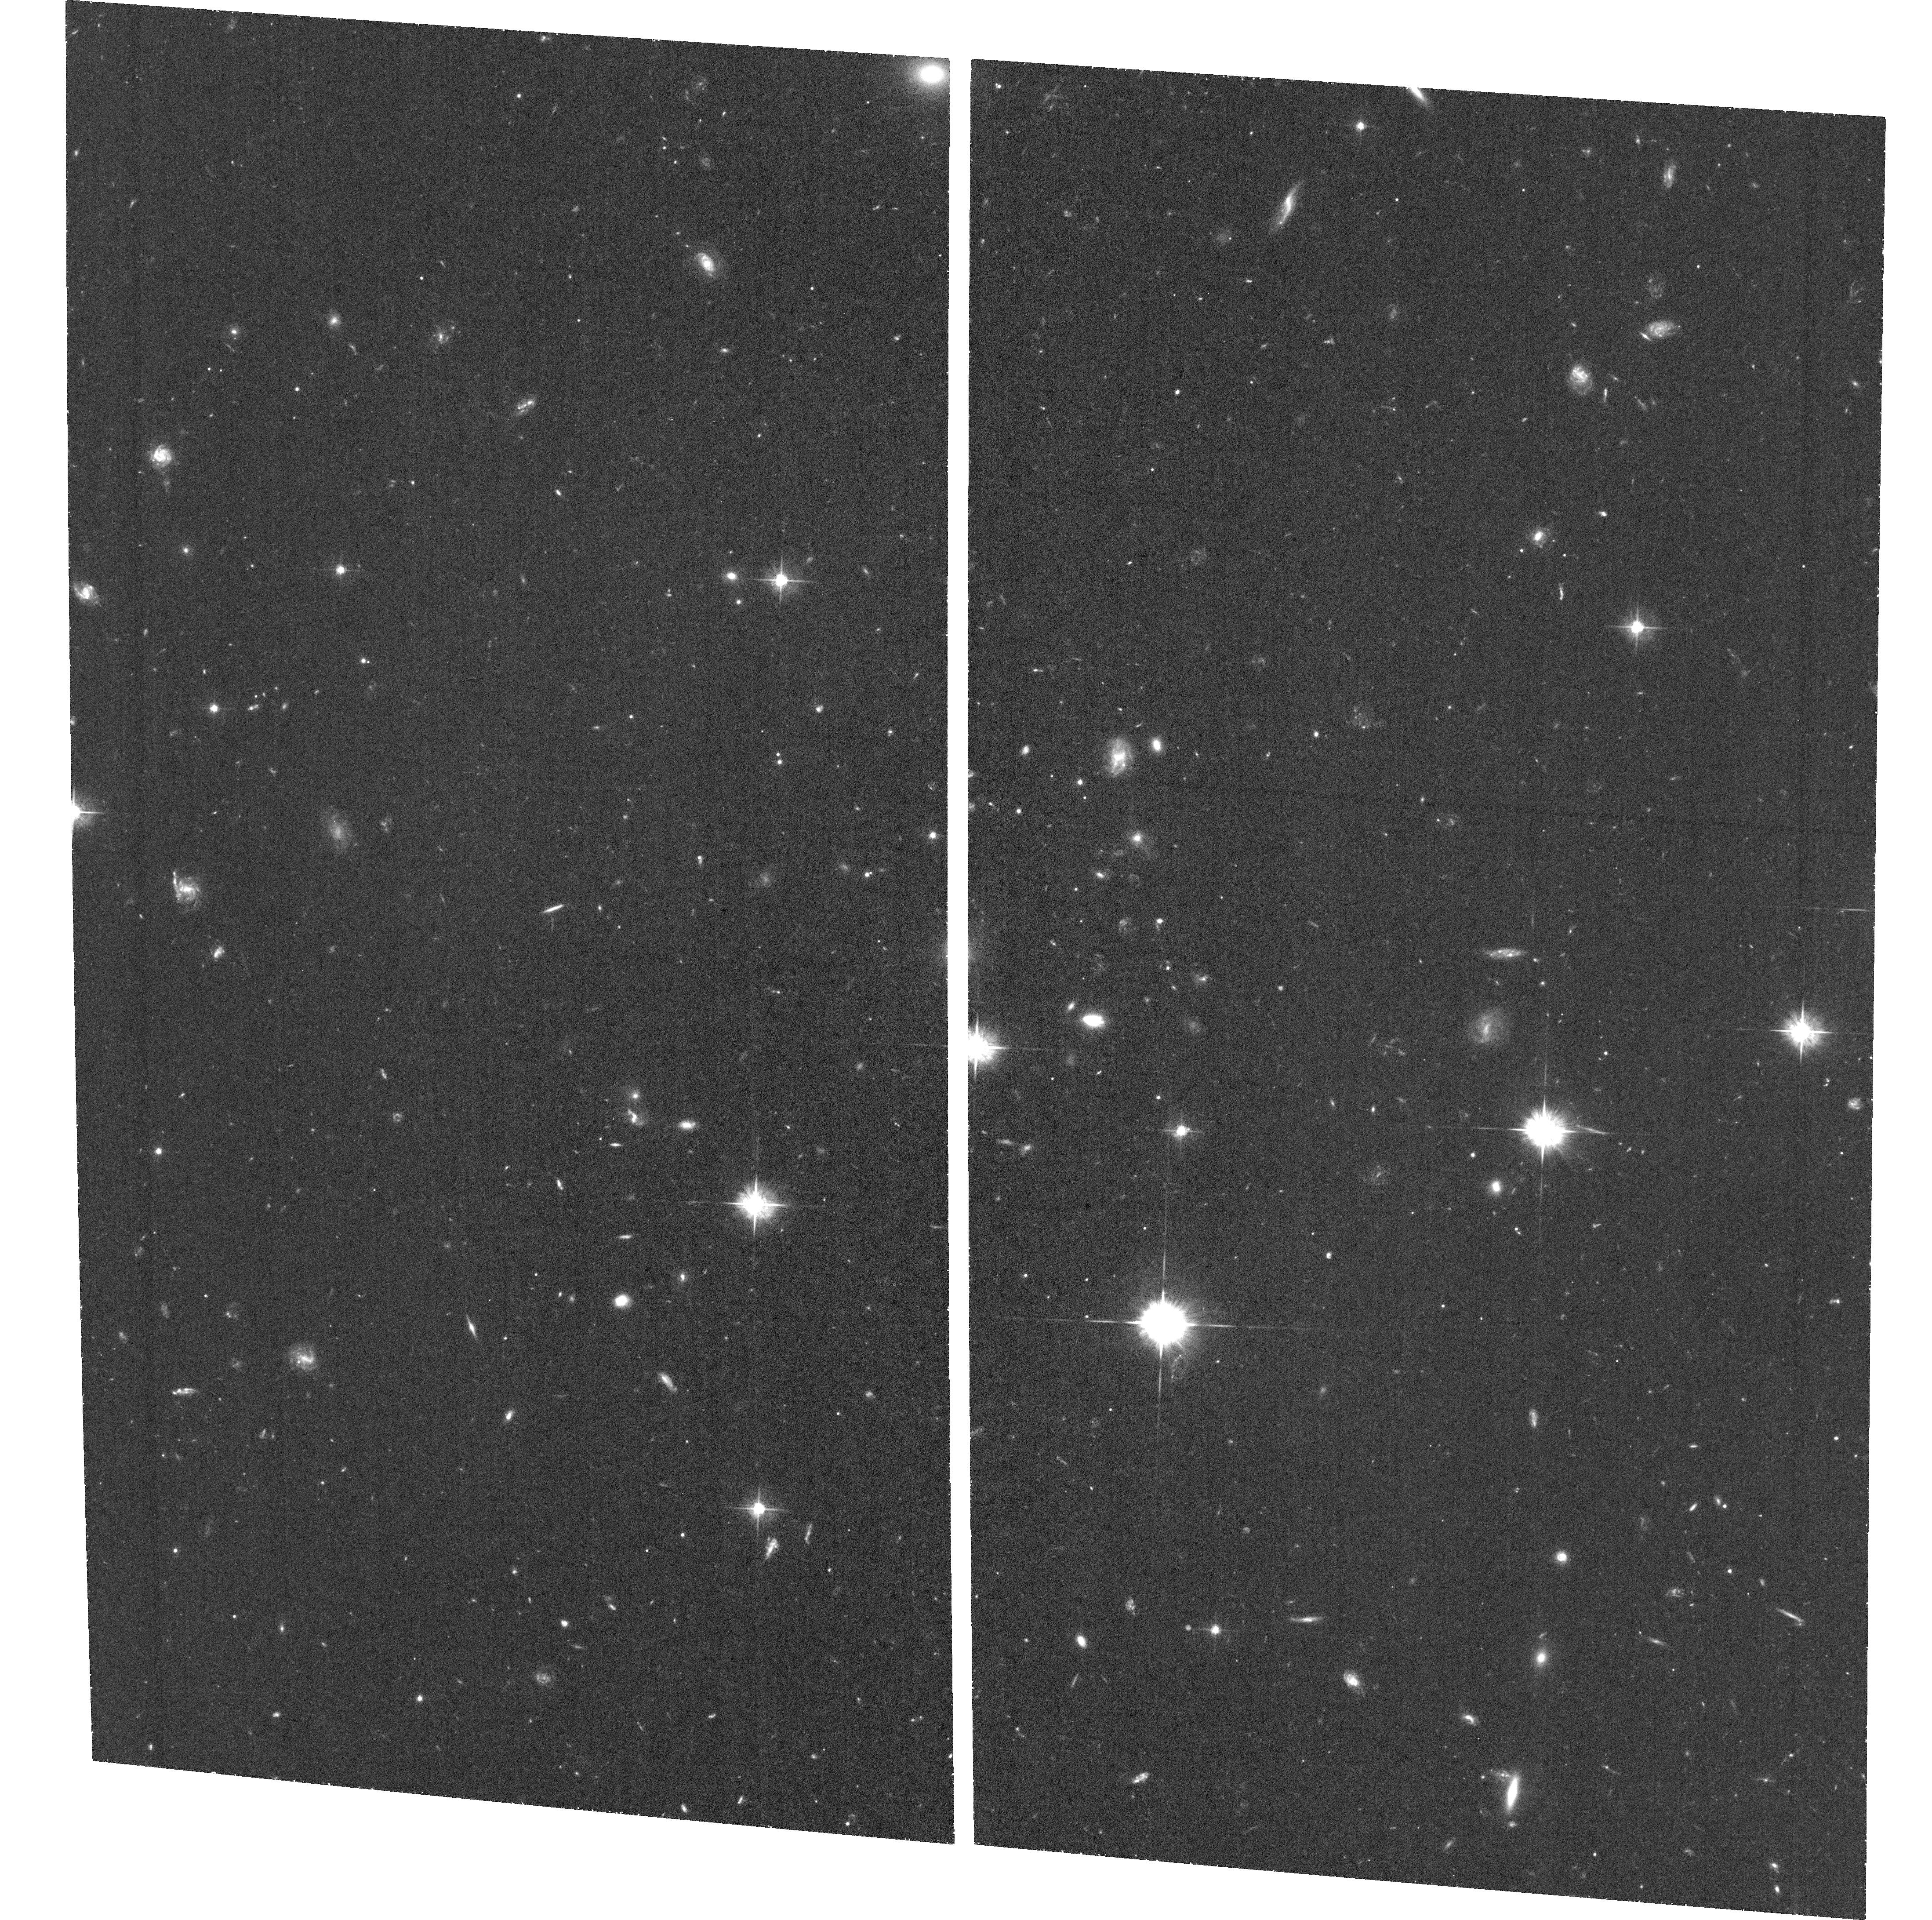
Target: IPTF13AJG. Instrument: ACS/WFC. Filter: F555W. Exposure: 1.5 h. Observation ID: hst_15140_14_acs_wfc_f555w_jdh114

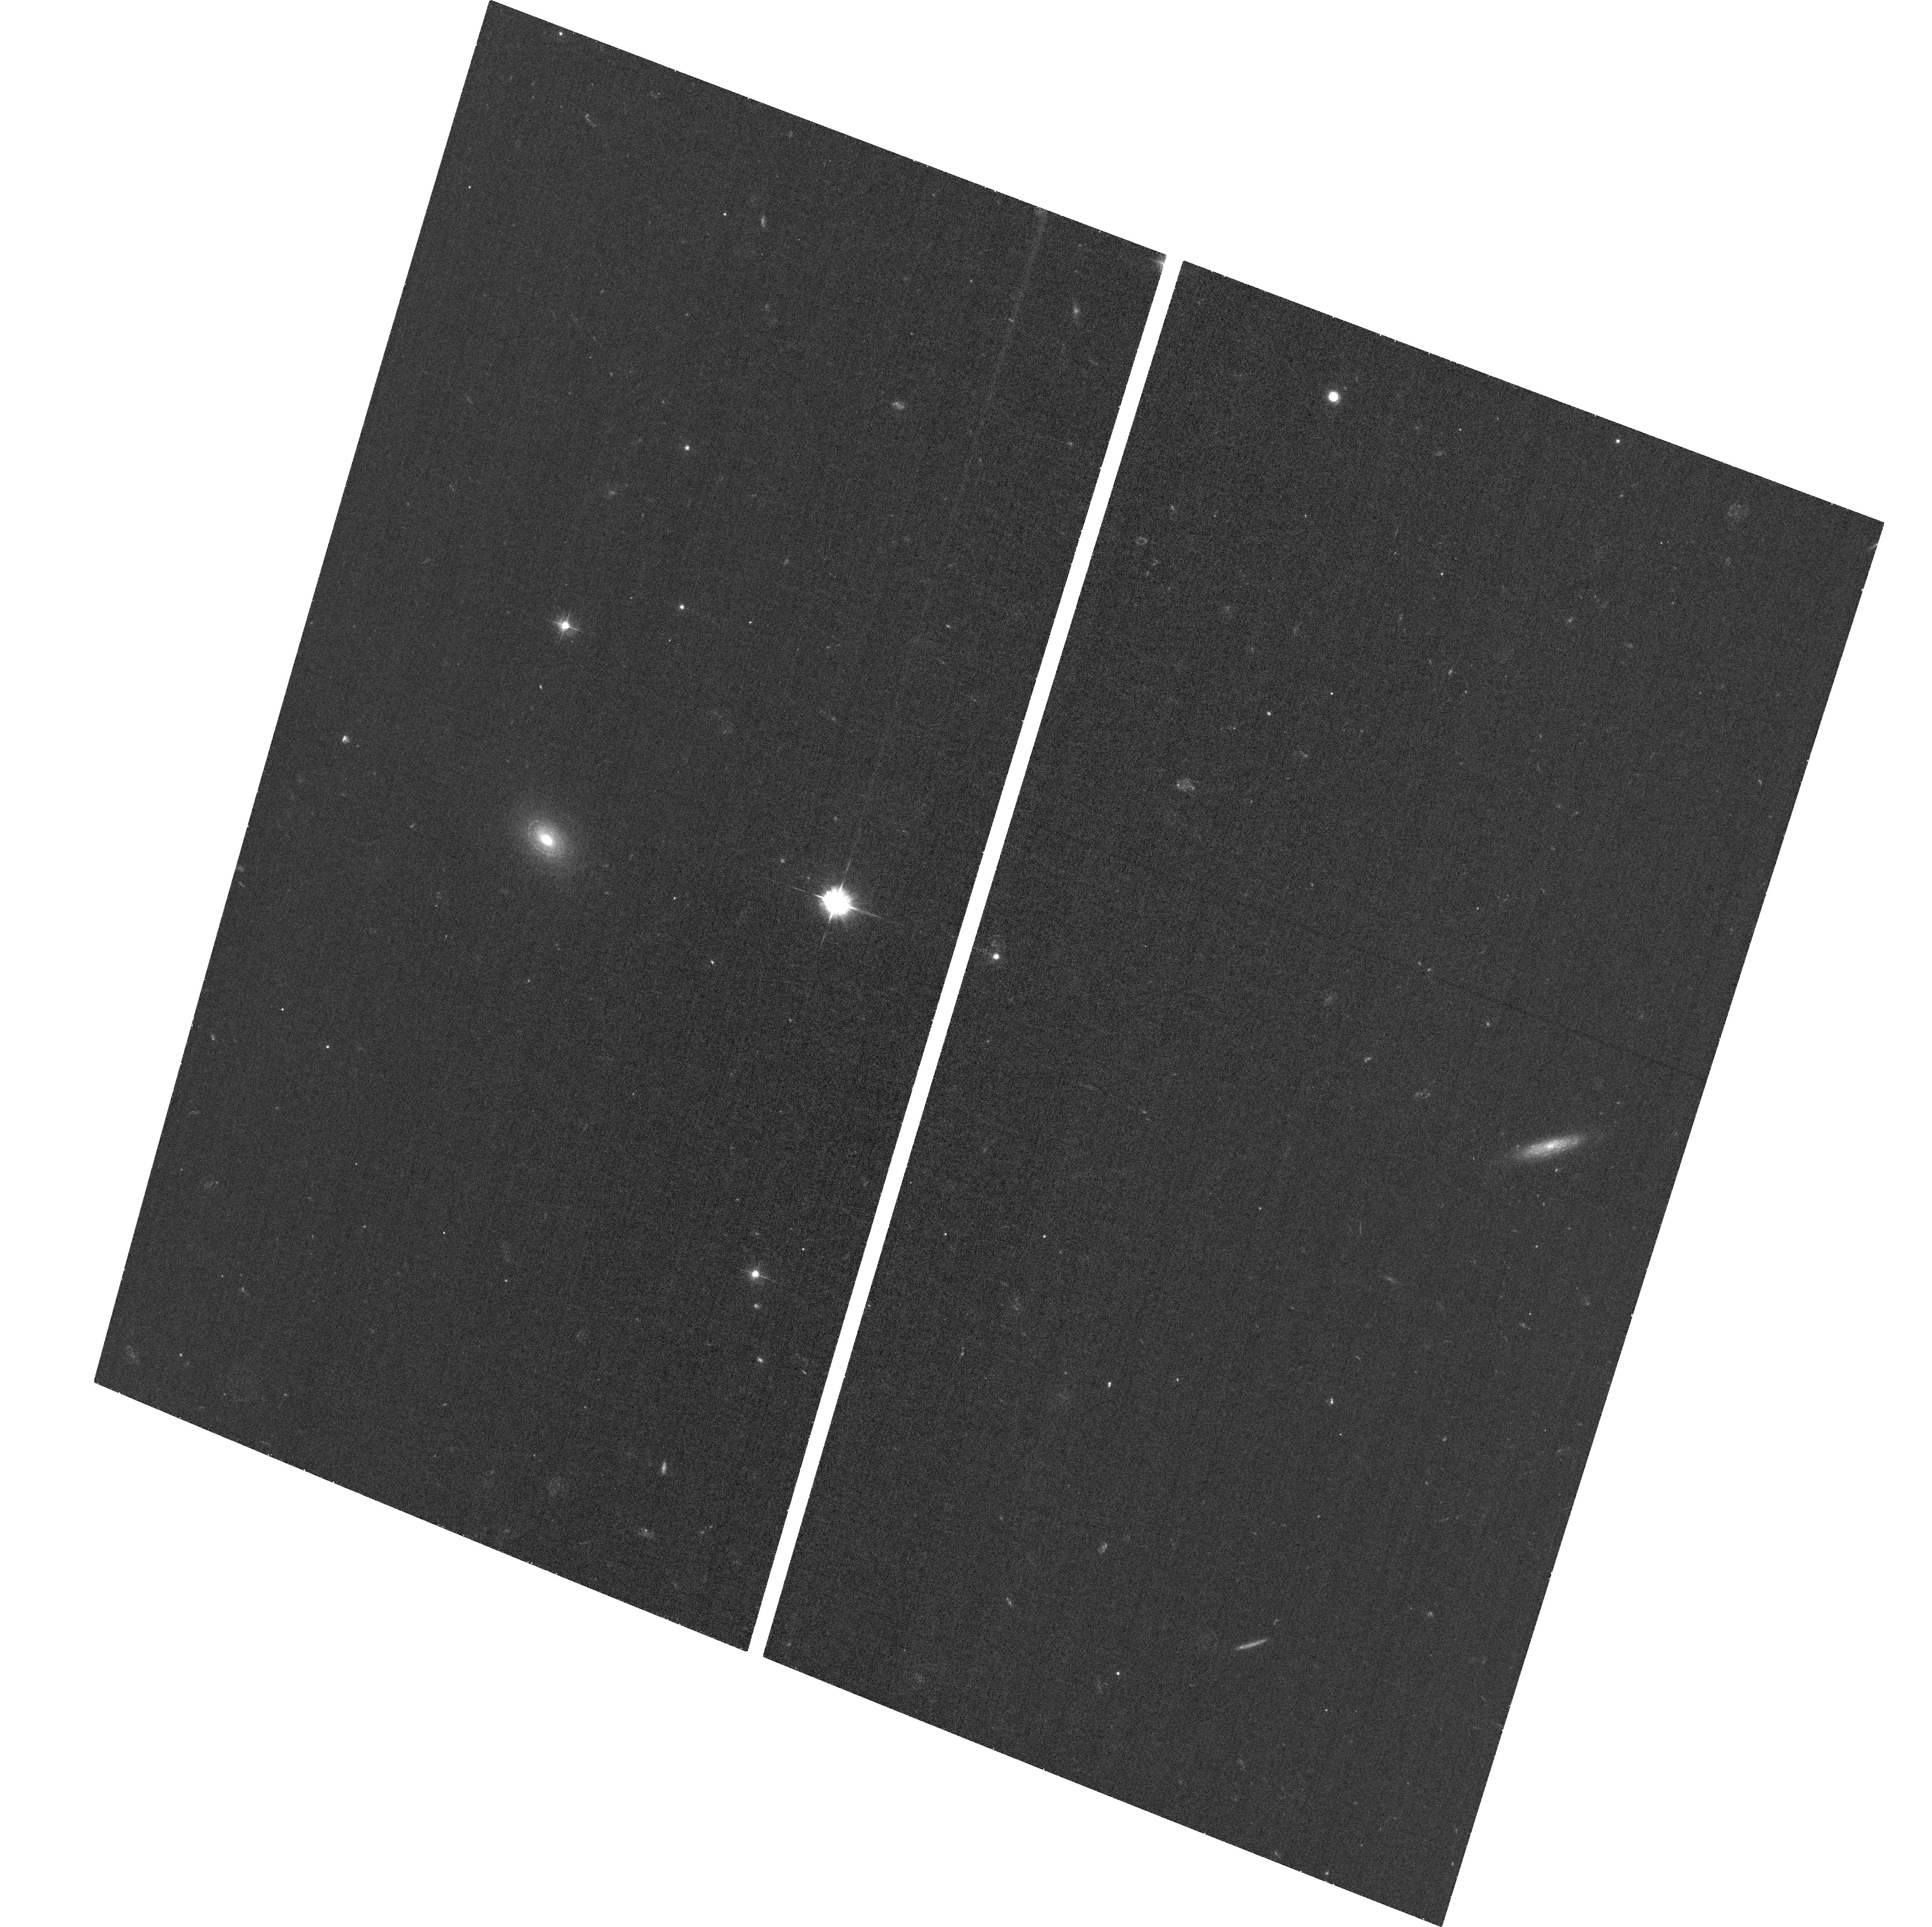
Target: IPTF13DCC. Instrument: ACS/WFC. Filter: F435W. Exposure: 36 min. Observation ID: hst_15140_18_acs_wfc_f435w_jdh118

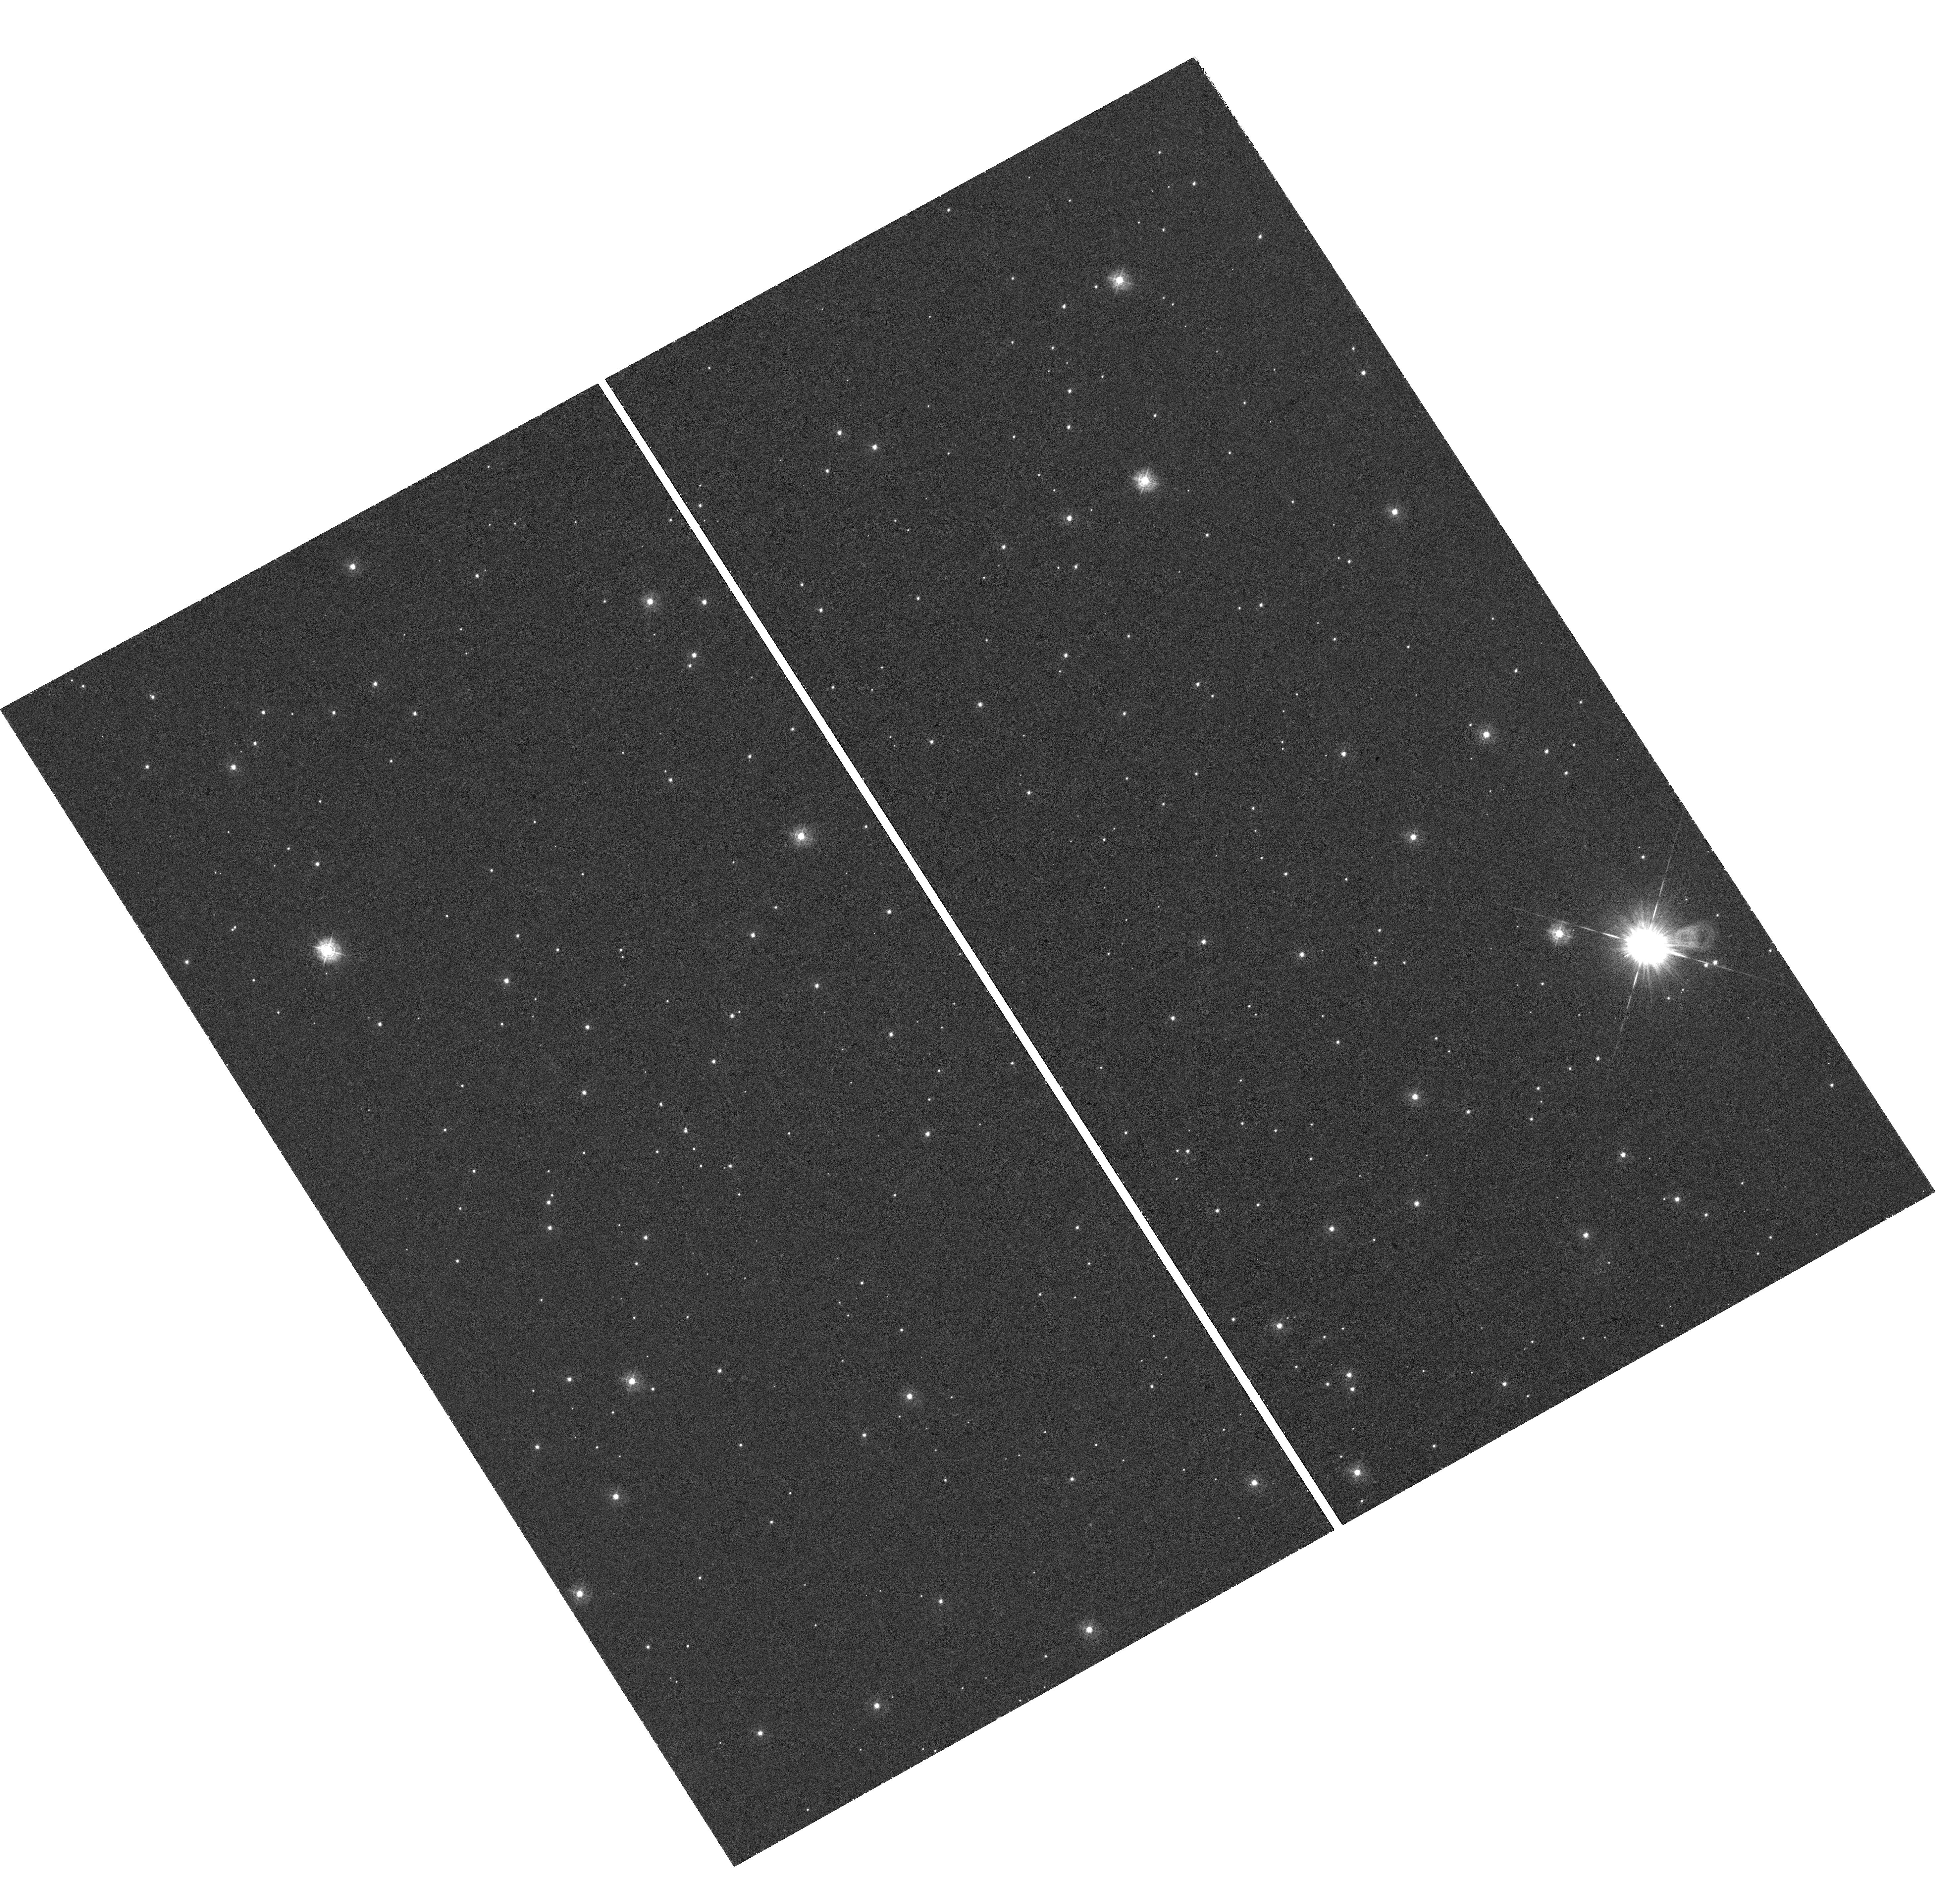
Target: PTF10VWG. Instrument: WFC3/UVIS. Filter: F336W. Exposure: 1.6 h. Observation ID: hst_15140_09_wfc3_uvis_f336w_idh109

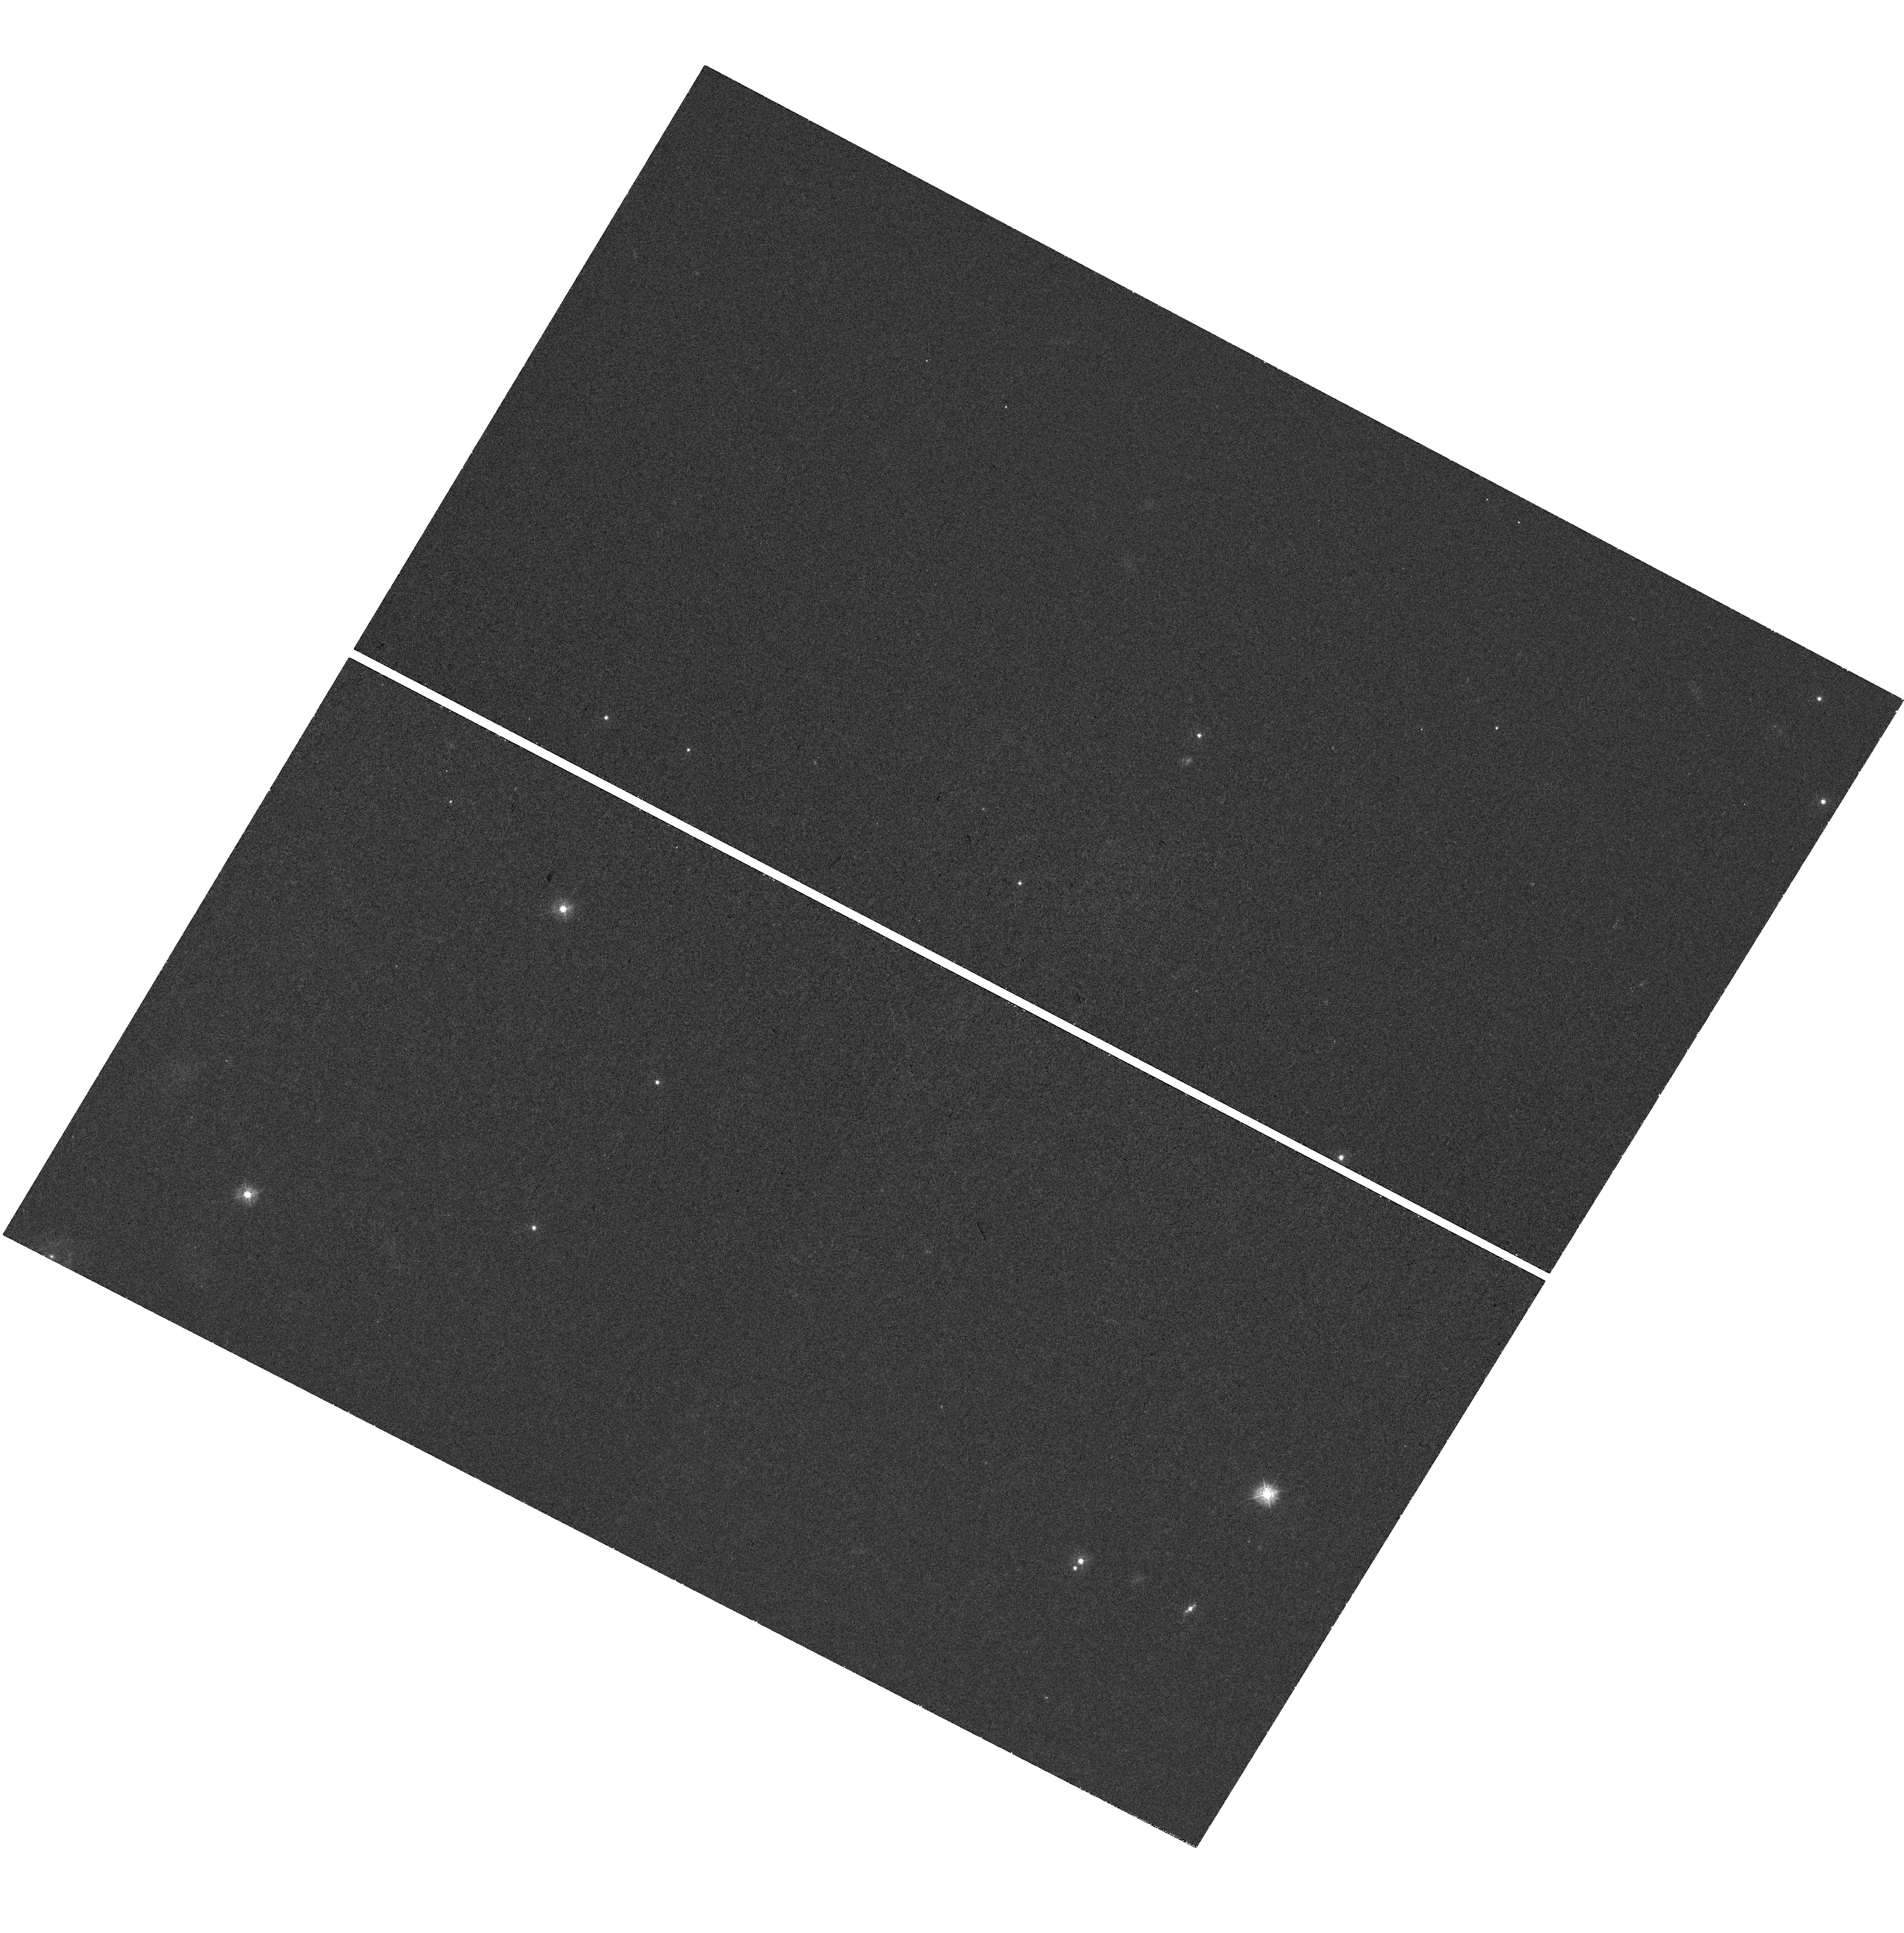
Target: PTF10NMN. Instrument: WFC3/UVIS. Filter: F336W. Exposure: 41 min. Observation ID: hst_15140_05_wfc3_uvis_f336w_idh105

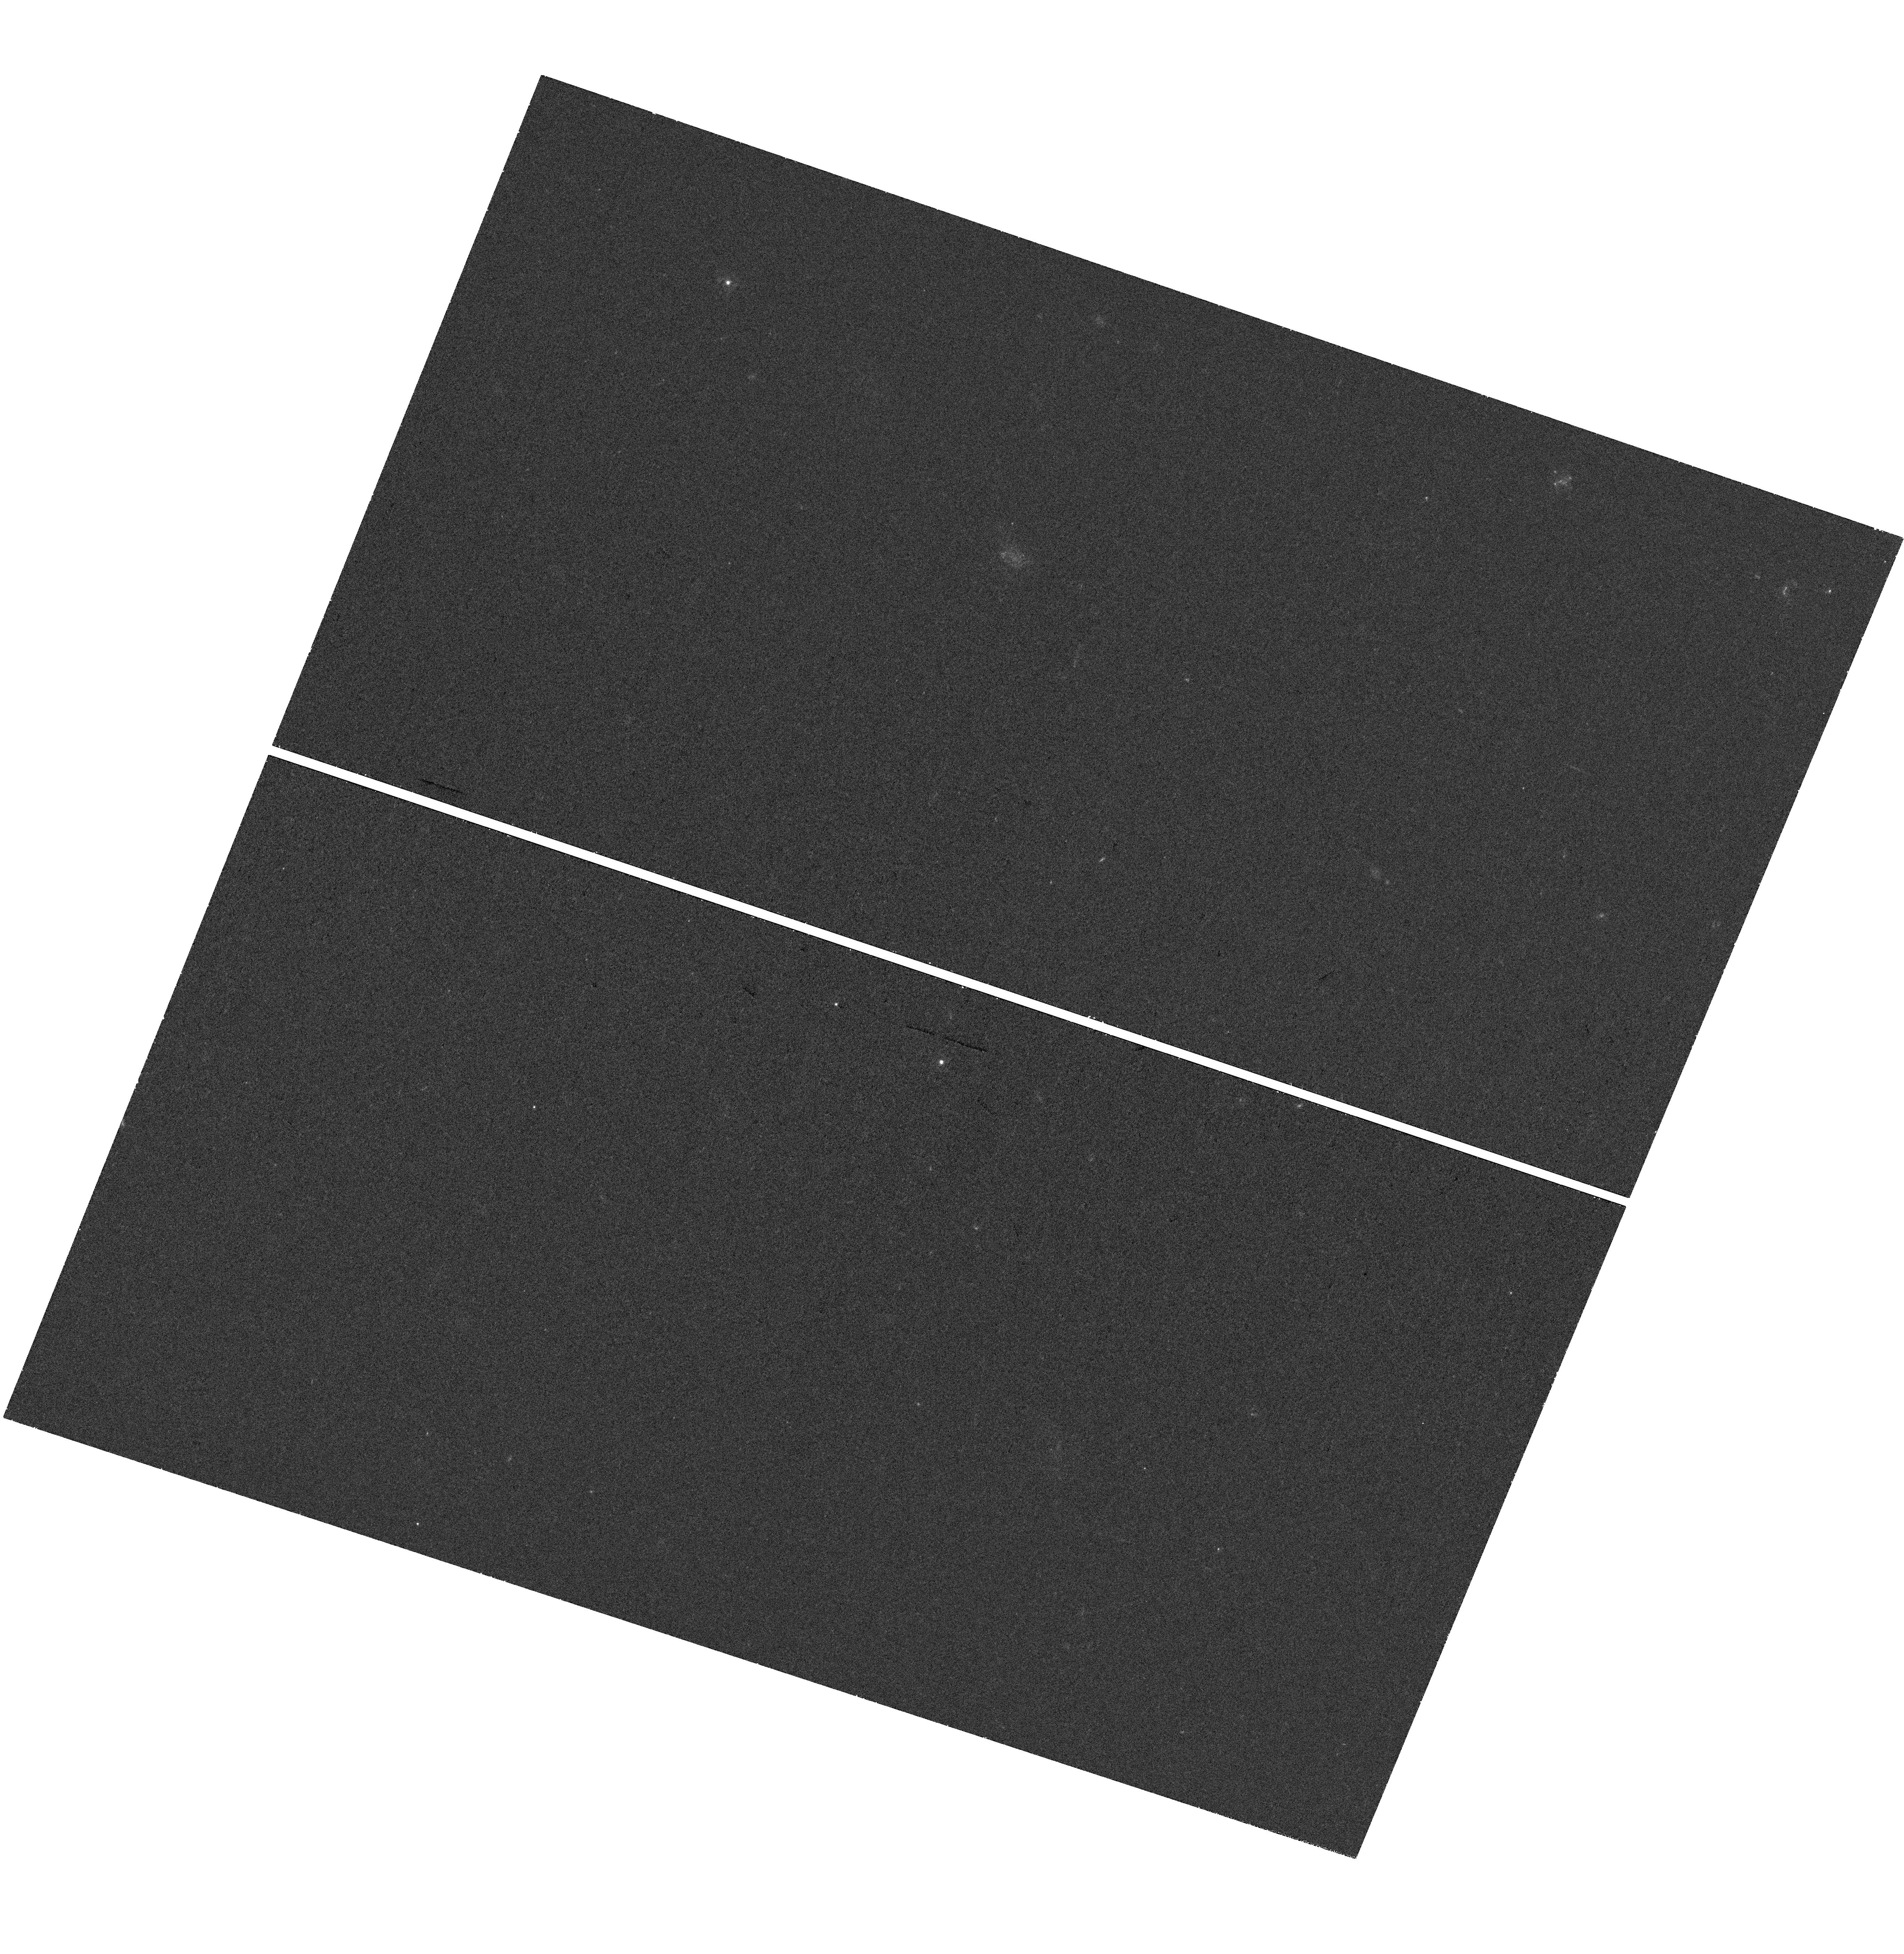
Target: PTF10AAGC. Instrument: WFC3/UVIS. Filter: F336W. Exposure: 41 min. Observation ID: hst_15140_10_wfc3_uvis_f336w_idh110

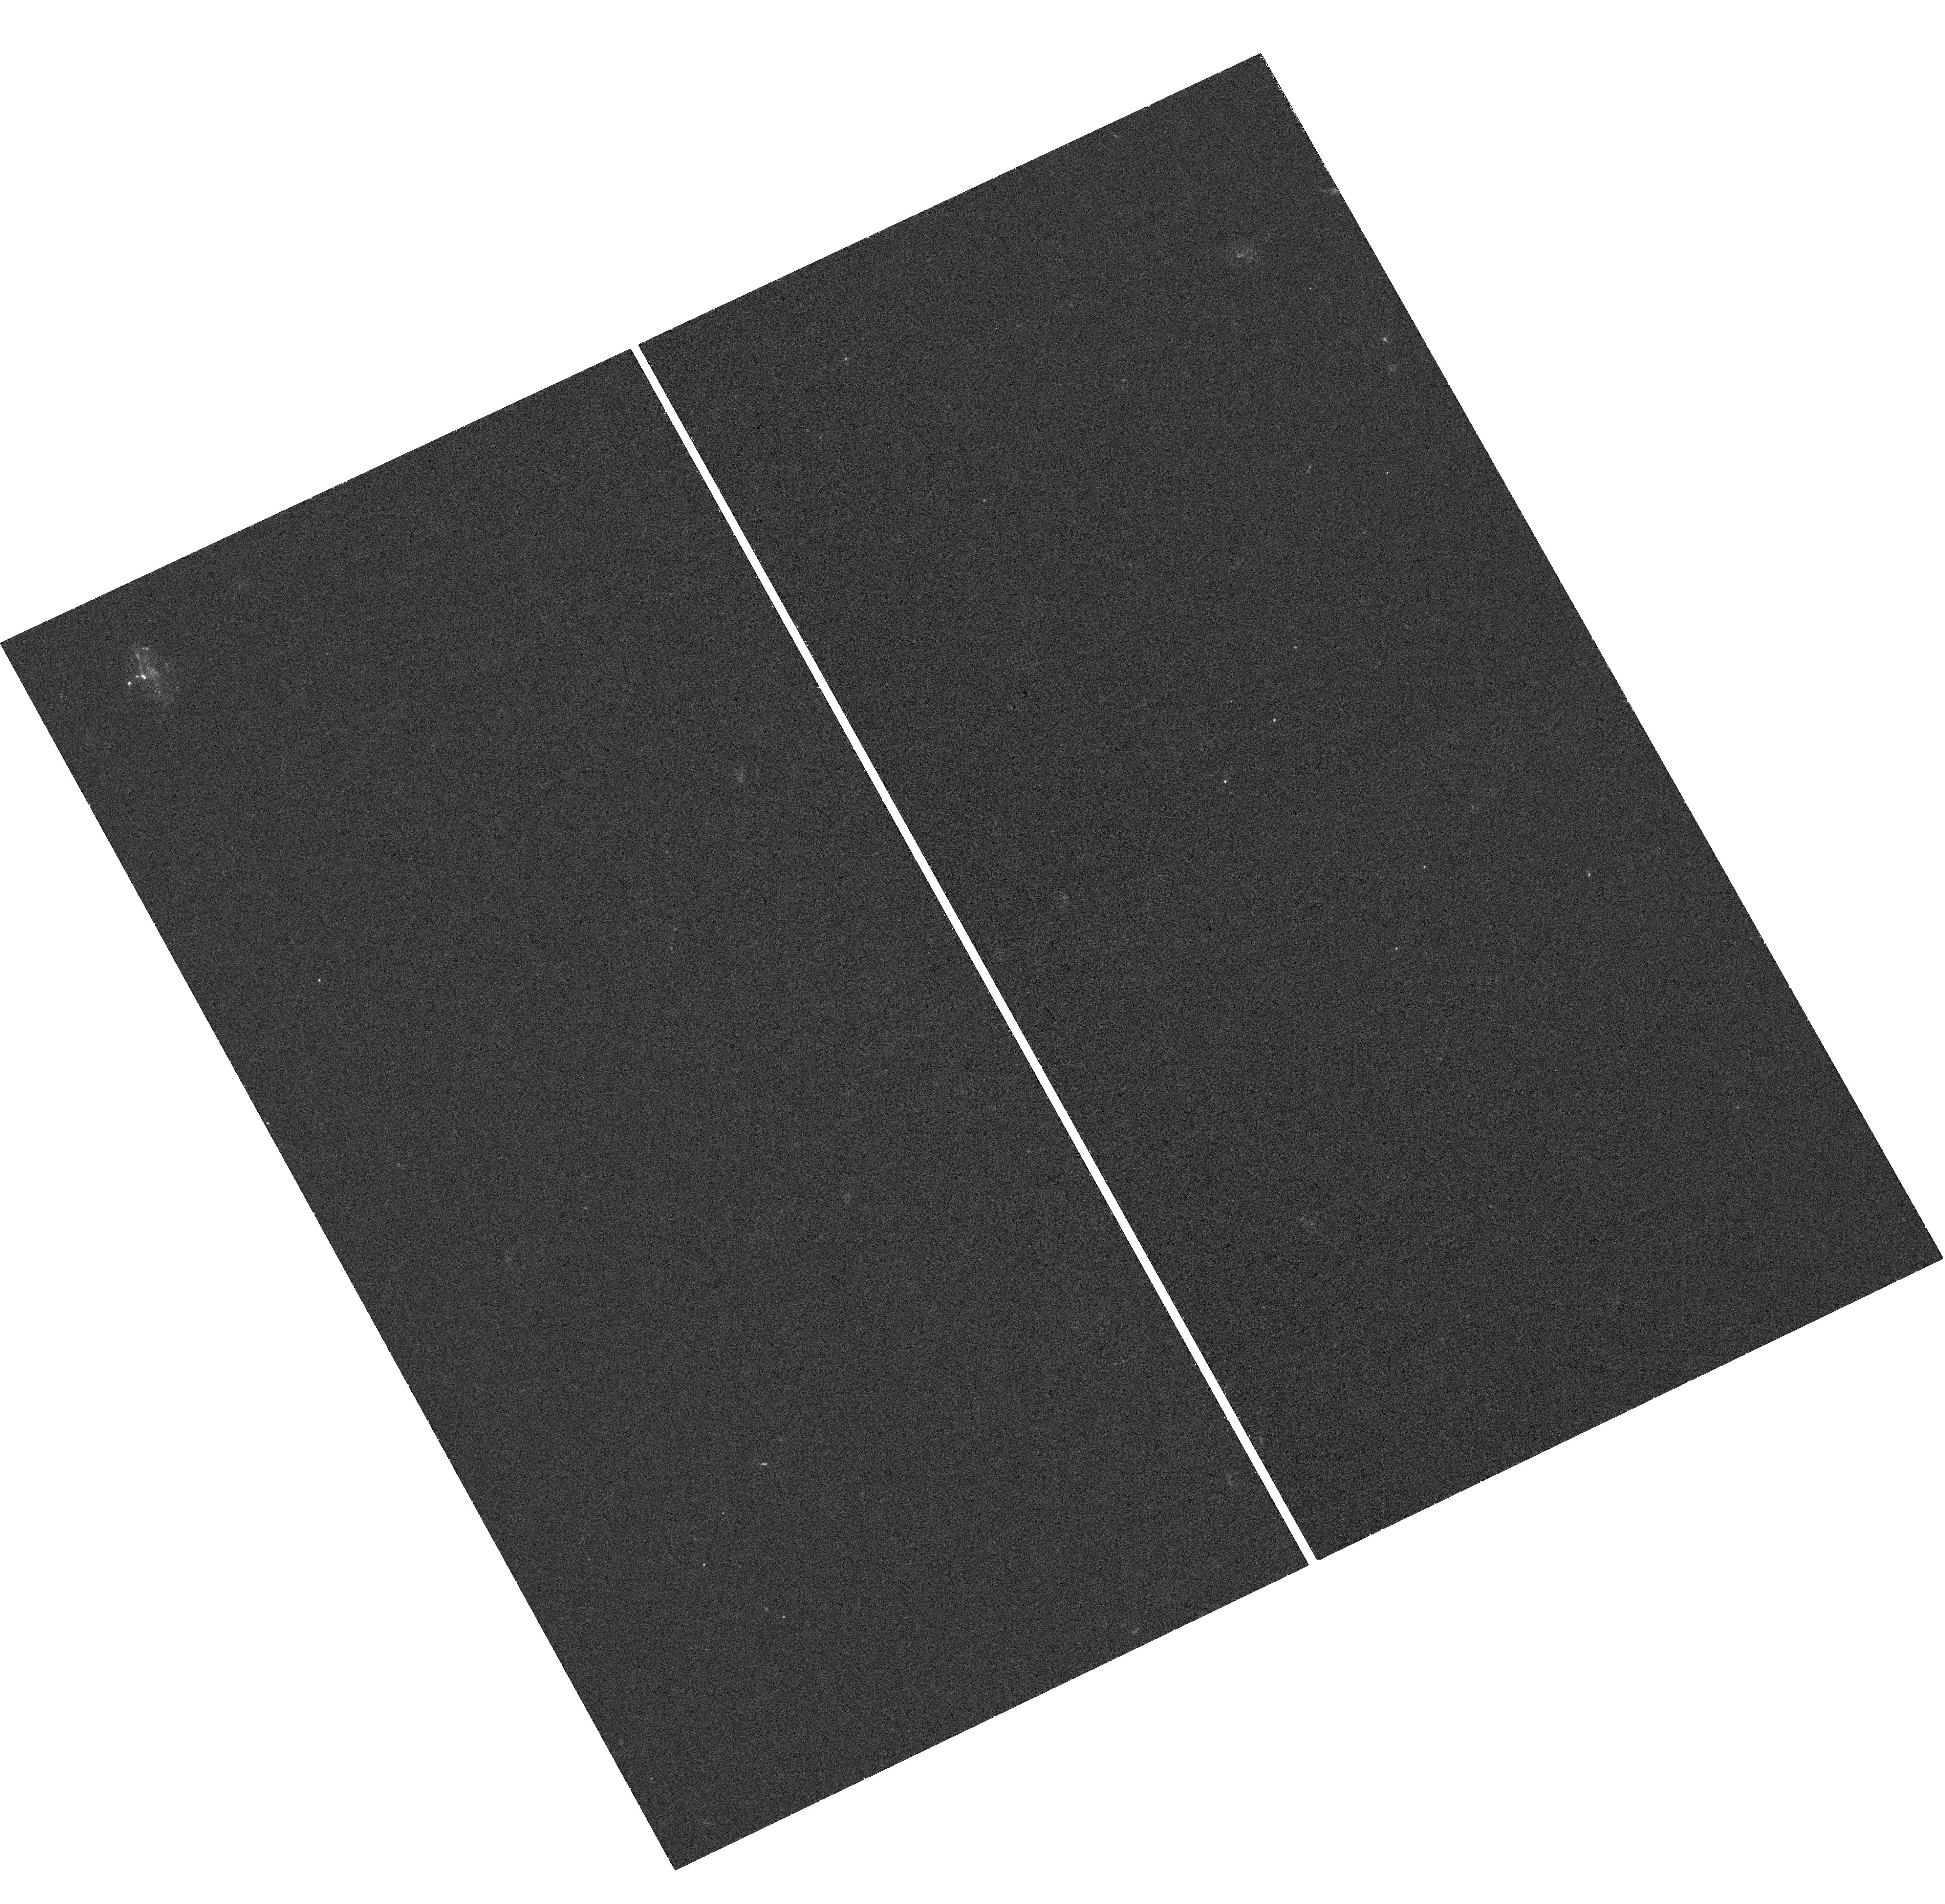
Target: PTF12HNI. Instrument: WFC3/UVIS. Filter: F336W. Exposure: 41 min. Observation ID: hst_15140_11_wfc3_uvis_f336w_idh111

Resolving the Connection Between Superluminous Supernovae and Star Formation in Dwarf Galaxies (PI: Lunnan, Ragnhild)

Hydrogen-poor superluminous supernovae (SLSN-I) are a rare class of transients with peak luminosities 10-100x those of ordinary SNe and unique spectra. Now a decade after their first discoveries (and even with > 50 objects found), fundamental questions like their energy sources and progenitors are still unknown. A strong clue comes from their host galaxy environments: SLSN-I show an overwhelming preference for low-mass, low-metallicity dwarf galaxies, many of which are also undergoing a starburst. Whether this is purely a metallicity effect or also require extreme star formation conditions is debated, but the latter scenario predicts a correlation between the local SN environments and the host galaxy star formation as traced by UV light. This prediction is testable with resolved HST imaging and precise astrometry, though initial studies have been inconclusive due to small number statistics. Here we propose to remedy this by obtaining resolved rest-frame UV imaging of 22 SLSN-I host galaxies from the Palomar Transient Factory SLSN sample, which will nearly triple the sample with HST imaging compared to previous studies and allow this question to be settled with robust statistics. At the current discovery rate of SLSNe, a similar improvement will not be possible until the LSST era.